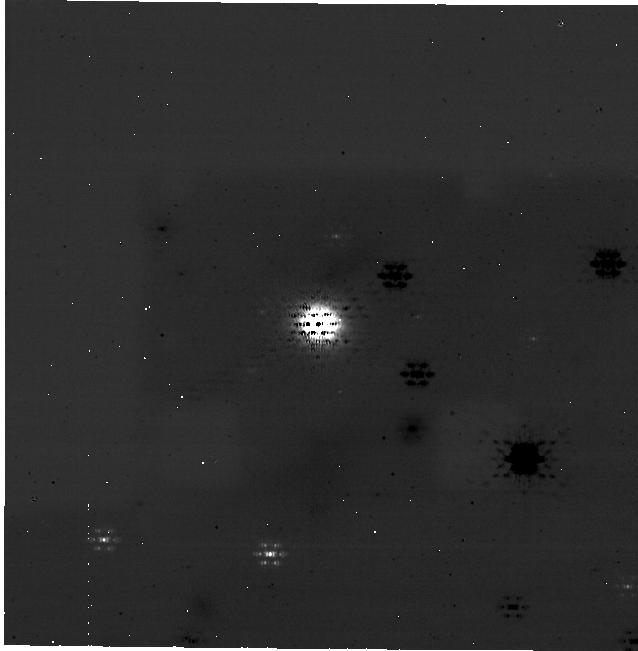
Target: MWC480. Instrument: NIRCAM/CORON. Filter: F335M+MASKRND. Exposure: 1 h. Observation ID: jw05261-c1002_t001_nircam_f335m-maskrnd-sub640a210r

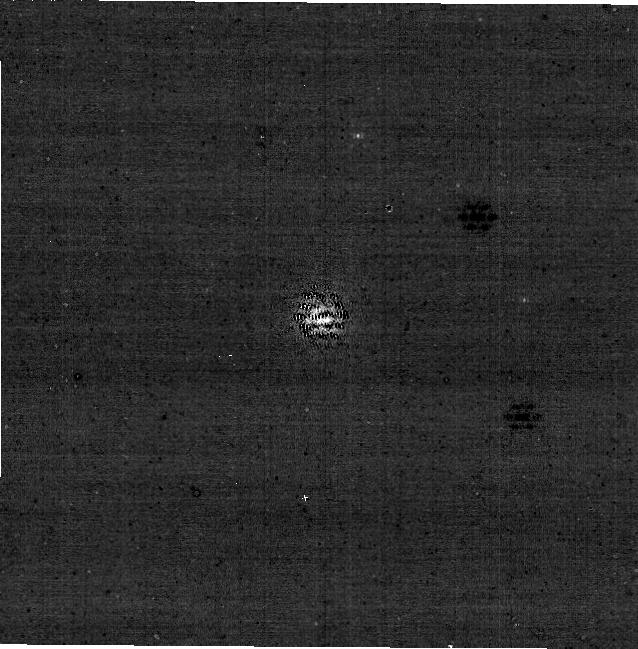
Target: MWC480. Instrument: NIRCAM/CORON. Filter: F187N+MASKRND. Exposure: 1 h. Observation ID: jw05261-c1001_t001_nircam_f187n-maskrnd-sub640a210r

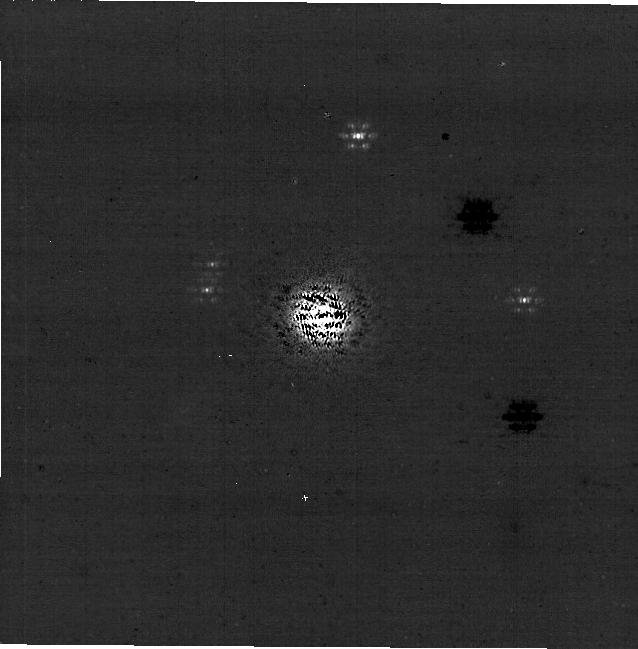
Target: MWC480. Instrument: NIRCAM/CORON. Filter: F182M+MASKRND. Exposure: 1 h. Observation ID: jw05261-c1002_t001_nircam_f182m-maskrnd-sub640a210r

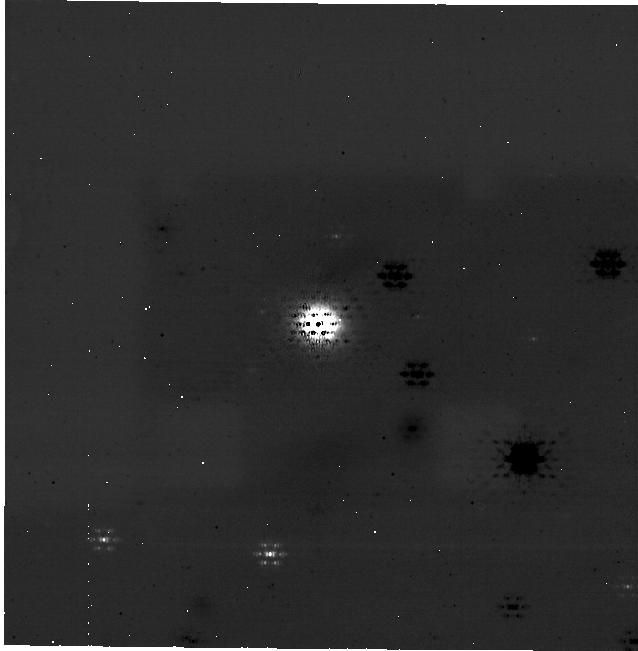
Target: MWC480. Instrument: NIRCAM/CORON. Filter: F335M+MASKRND. Exposure: 1 h. Observation ID: jw05261-c1001_t001_nircam_f335m-maskrnd-sub640a210r

Confirming the youngest gap-opening protoplanet undergoing runaway gas accretion (PI: Jiang, Haochang)

We propose to confirm an accreting protoplanet candidate in MWC 480 disk. This candidate has been recently detected with Subaru SCExAO/VAMPIRES H-alpha imaging observations. Situated within a prominent dust continuum gap ~0.4" from the host, this candidate spatially coincides with a group of carbon-rich molecular line-emission rings observed by ALMA. These configurations are consistent with the chemical footprint of a hot accreting planet, which triggers the release of C-rich ice into the gas phase inside the dust gap. To independently confirm this candidate, we propose to observe the Pa-alpha emission line from the accreting planet / circumplanetary disk with the F187N filter and M210R mask on NIRCam. This is a unique target for this scientific case, and JWST is the only facility capable of measuring the Pa-alpha emission which ground-based facilities cannot due to the opaque atmosphere. Successful confirmation of the planet will mark a unique detection of a gap-opening protoplanet still undergoing the so-called runaway gas accretion. This is different from the previously detected 'low' accreting super Jupiter protoplanets in the large cavity of PDS 70, which will put the candidate robustly as the youngest planet that can be directly detected. It would present as a Rosetta stone to guide observational studies and vastly improve our theoretical understanding of giant planet formation and planet-disk interactions.